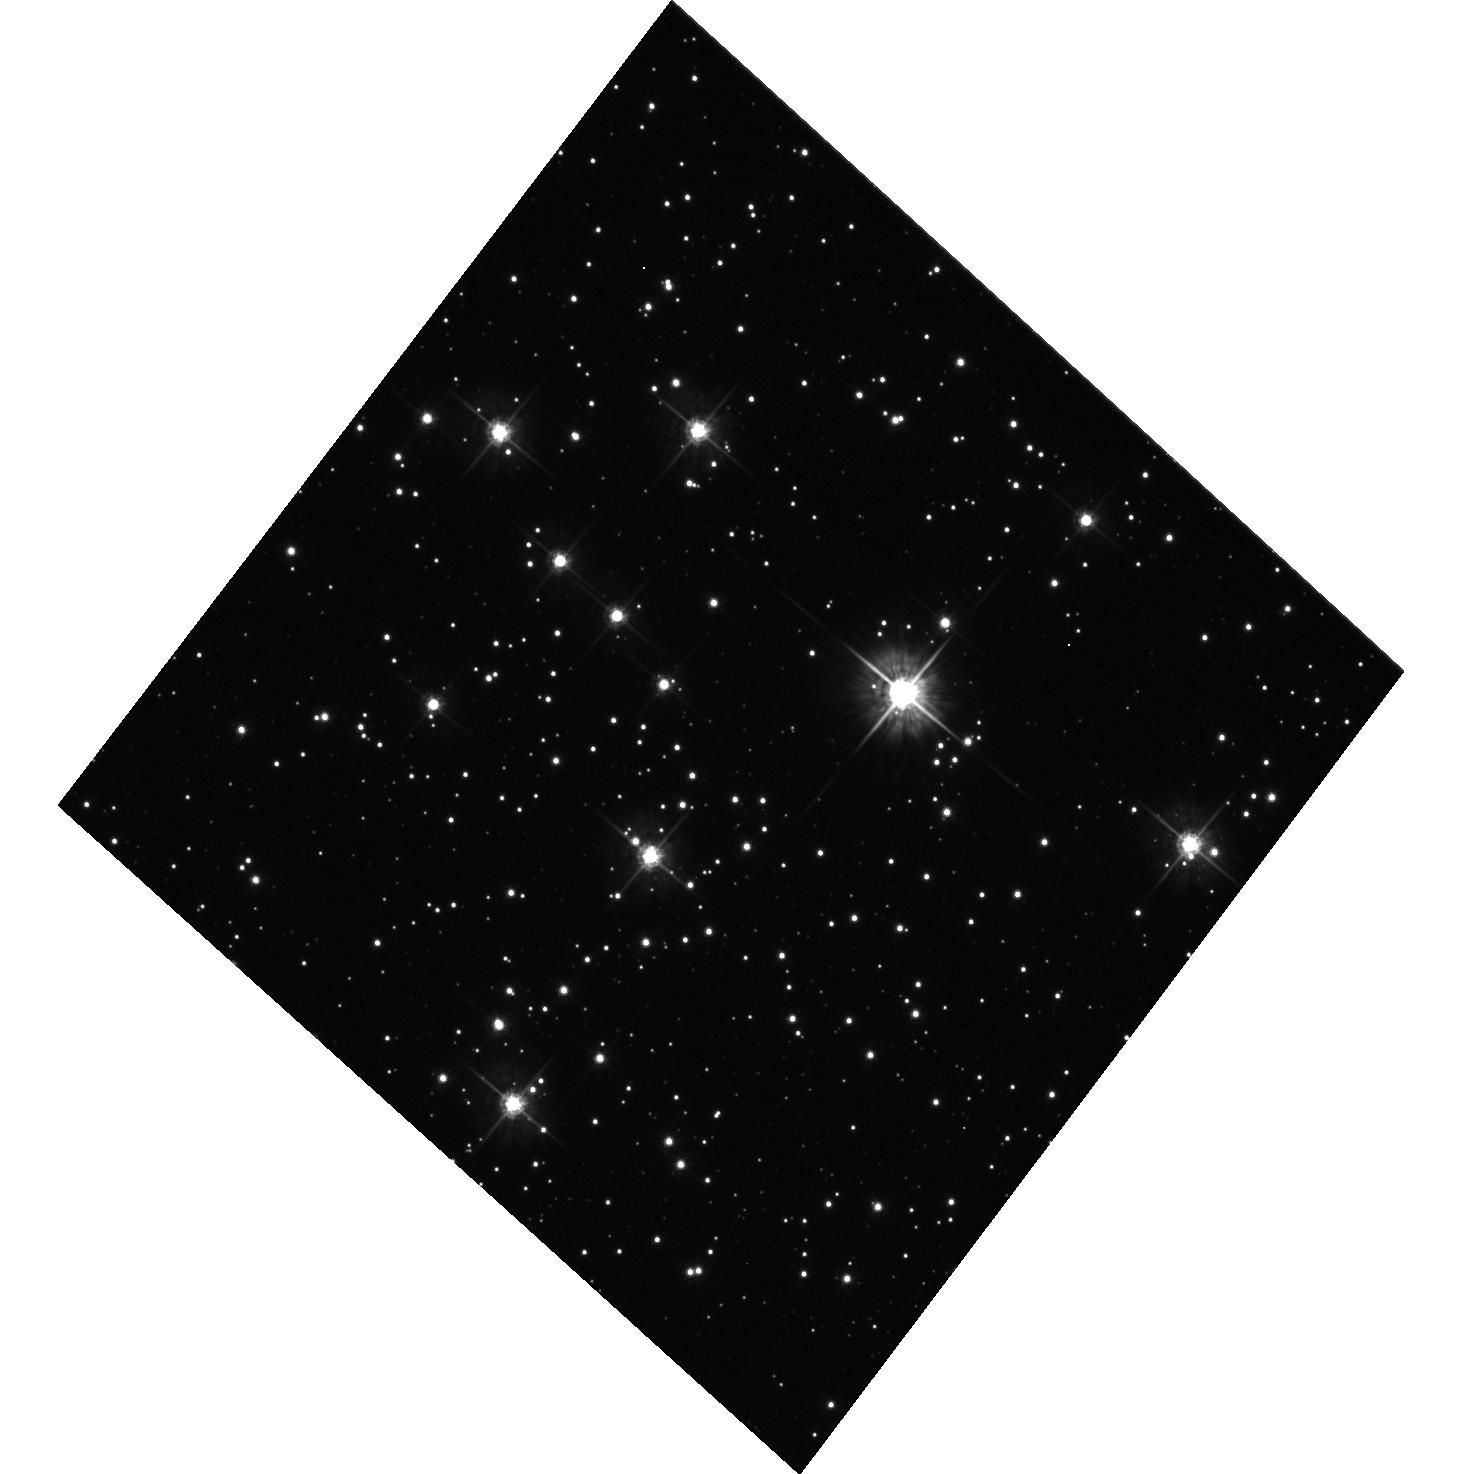
Target: NGC104
Instrument: ACS/WFC
Filter: F555W
Exposure: 21 min
Observation ID: hst_9560_02_acs_wfc_f555w_j6ko02

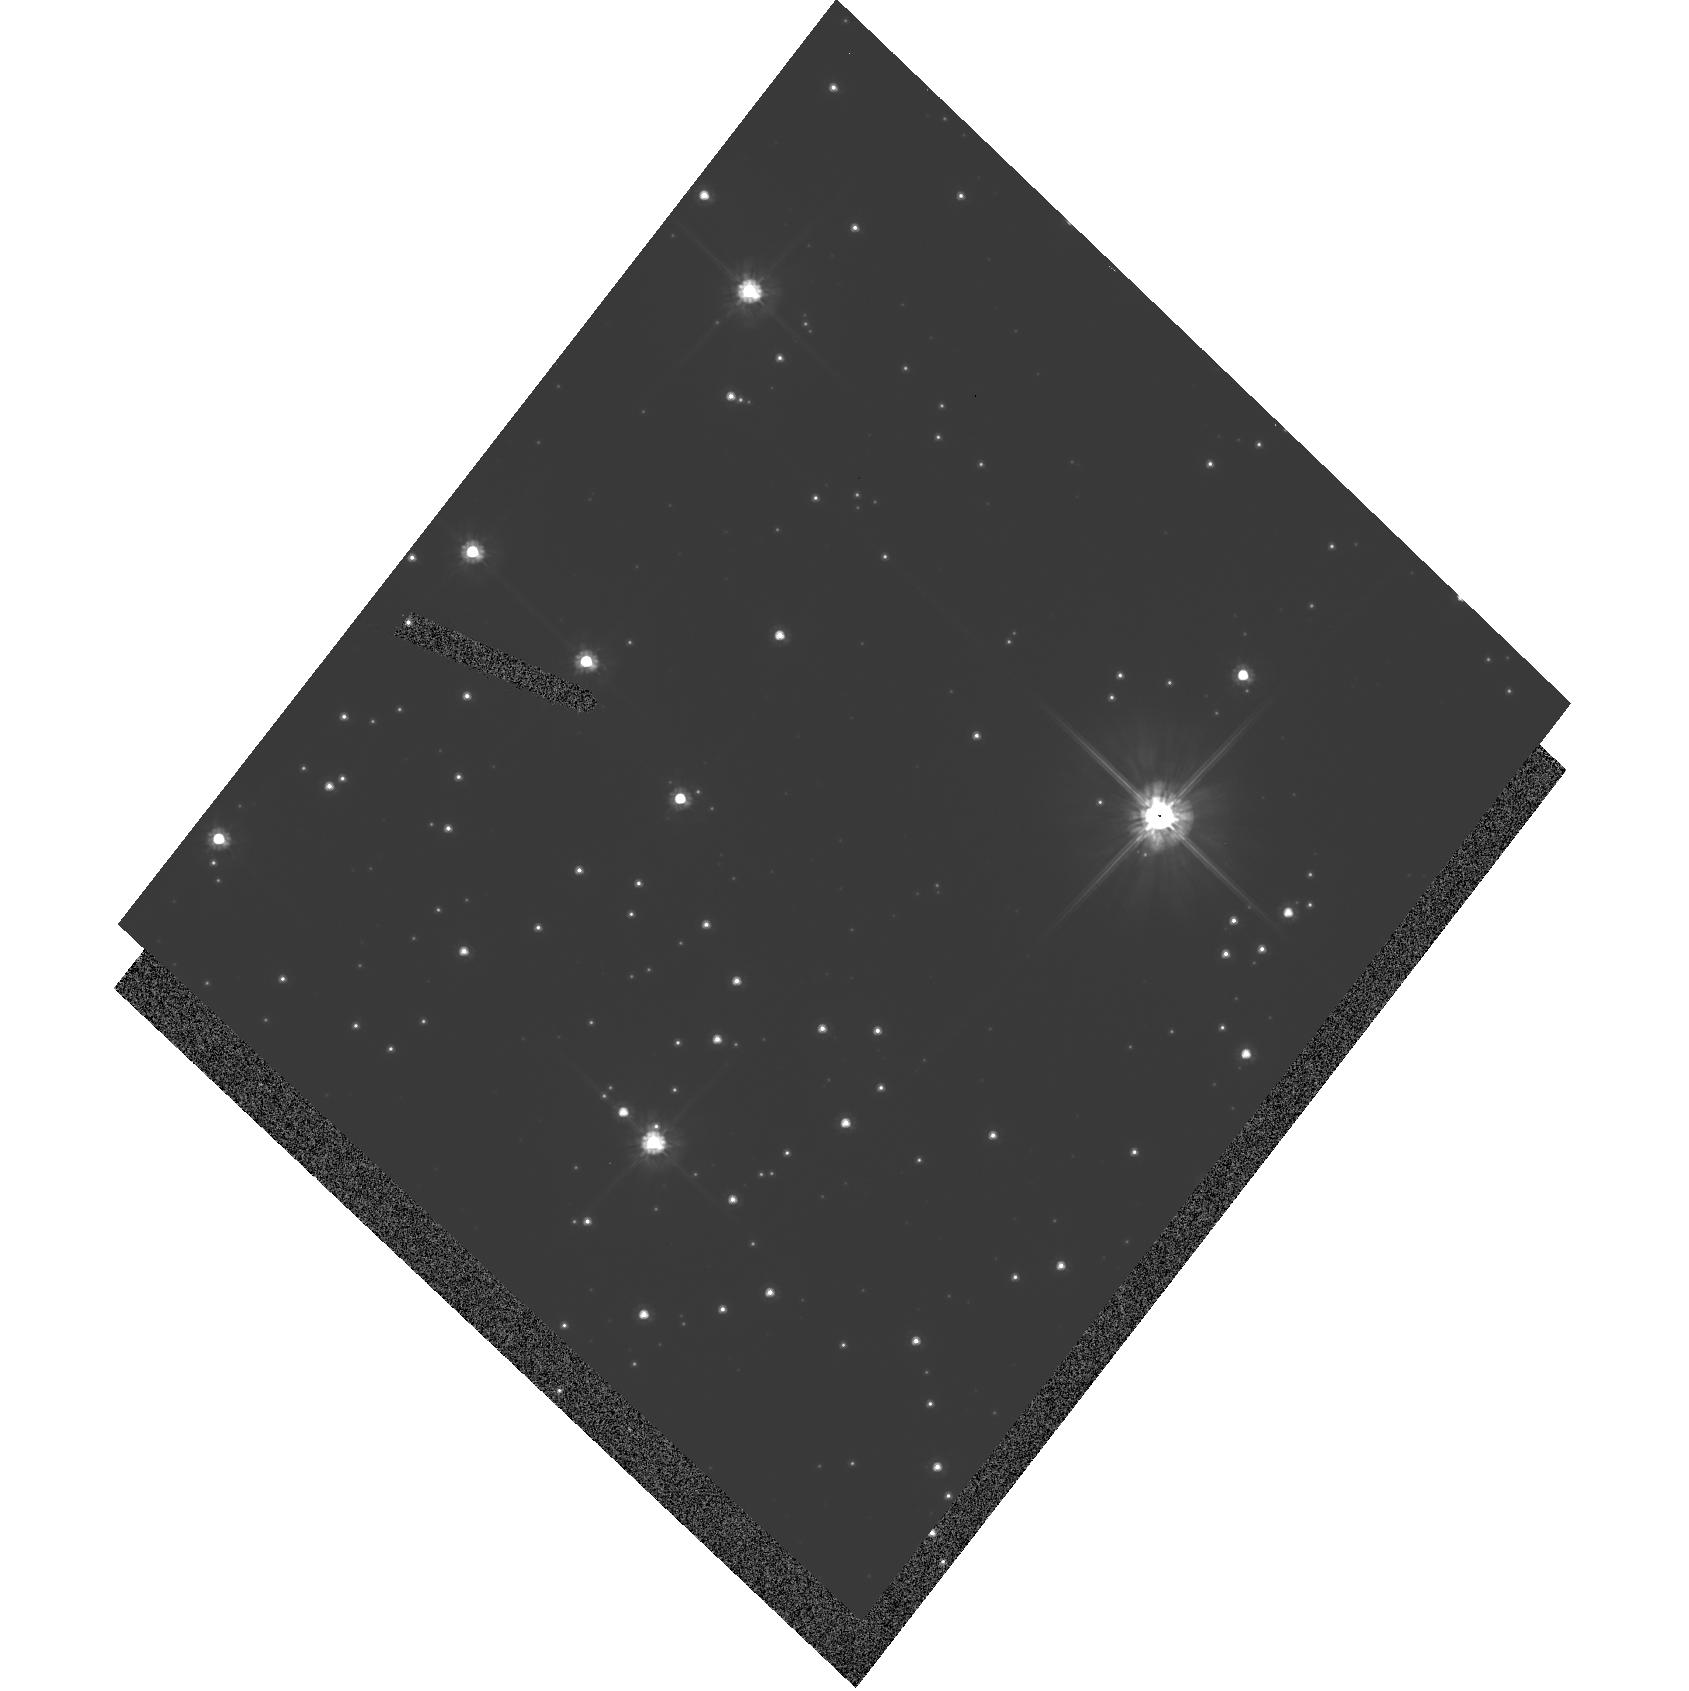
Target: NGC104
Instrument: ACS/HRC
Filter: F606W
Exposure: 16 min
Observation ID: hst_9560_01_acs_hrc_f606w_j6ko01

CCD Linearity Check (PI: Gilliland, Ronald L)

CCDs can exhibit non-linearities, typically at either/both low and high signal levels. We propose to obtain several exposures with both the ACS/WFC and ACS/HRC to delineate linearity at both low and high signal levels. This is an exploratory set of observations aimed at basic instrument characterization. It is expected that positive results in some areas may serve to enable particularly demanding science observations, negative indications could lead to the need for corrections to be developed for some signal regimes. Each gain setting can have unique linearity issues, therefore exploratory observations with gains =1, 2, 4 e-/DN will be performed. One specific goal is to obtain data that will allow accurate photometry to be extracted for point sources that saturate the detector.